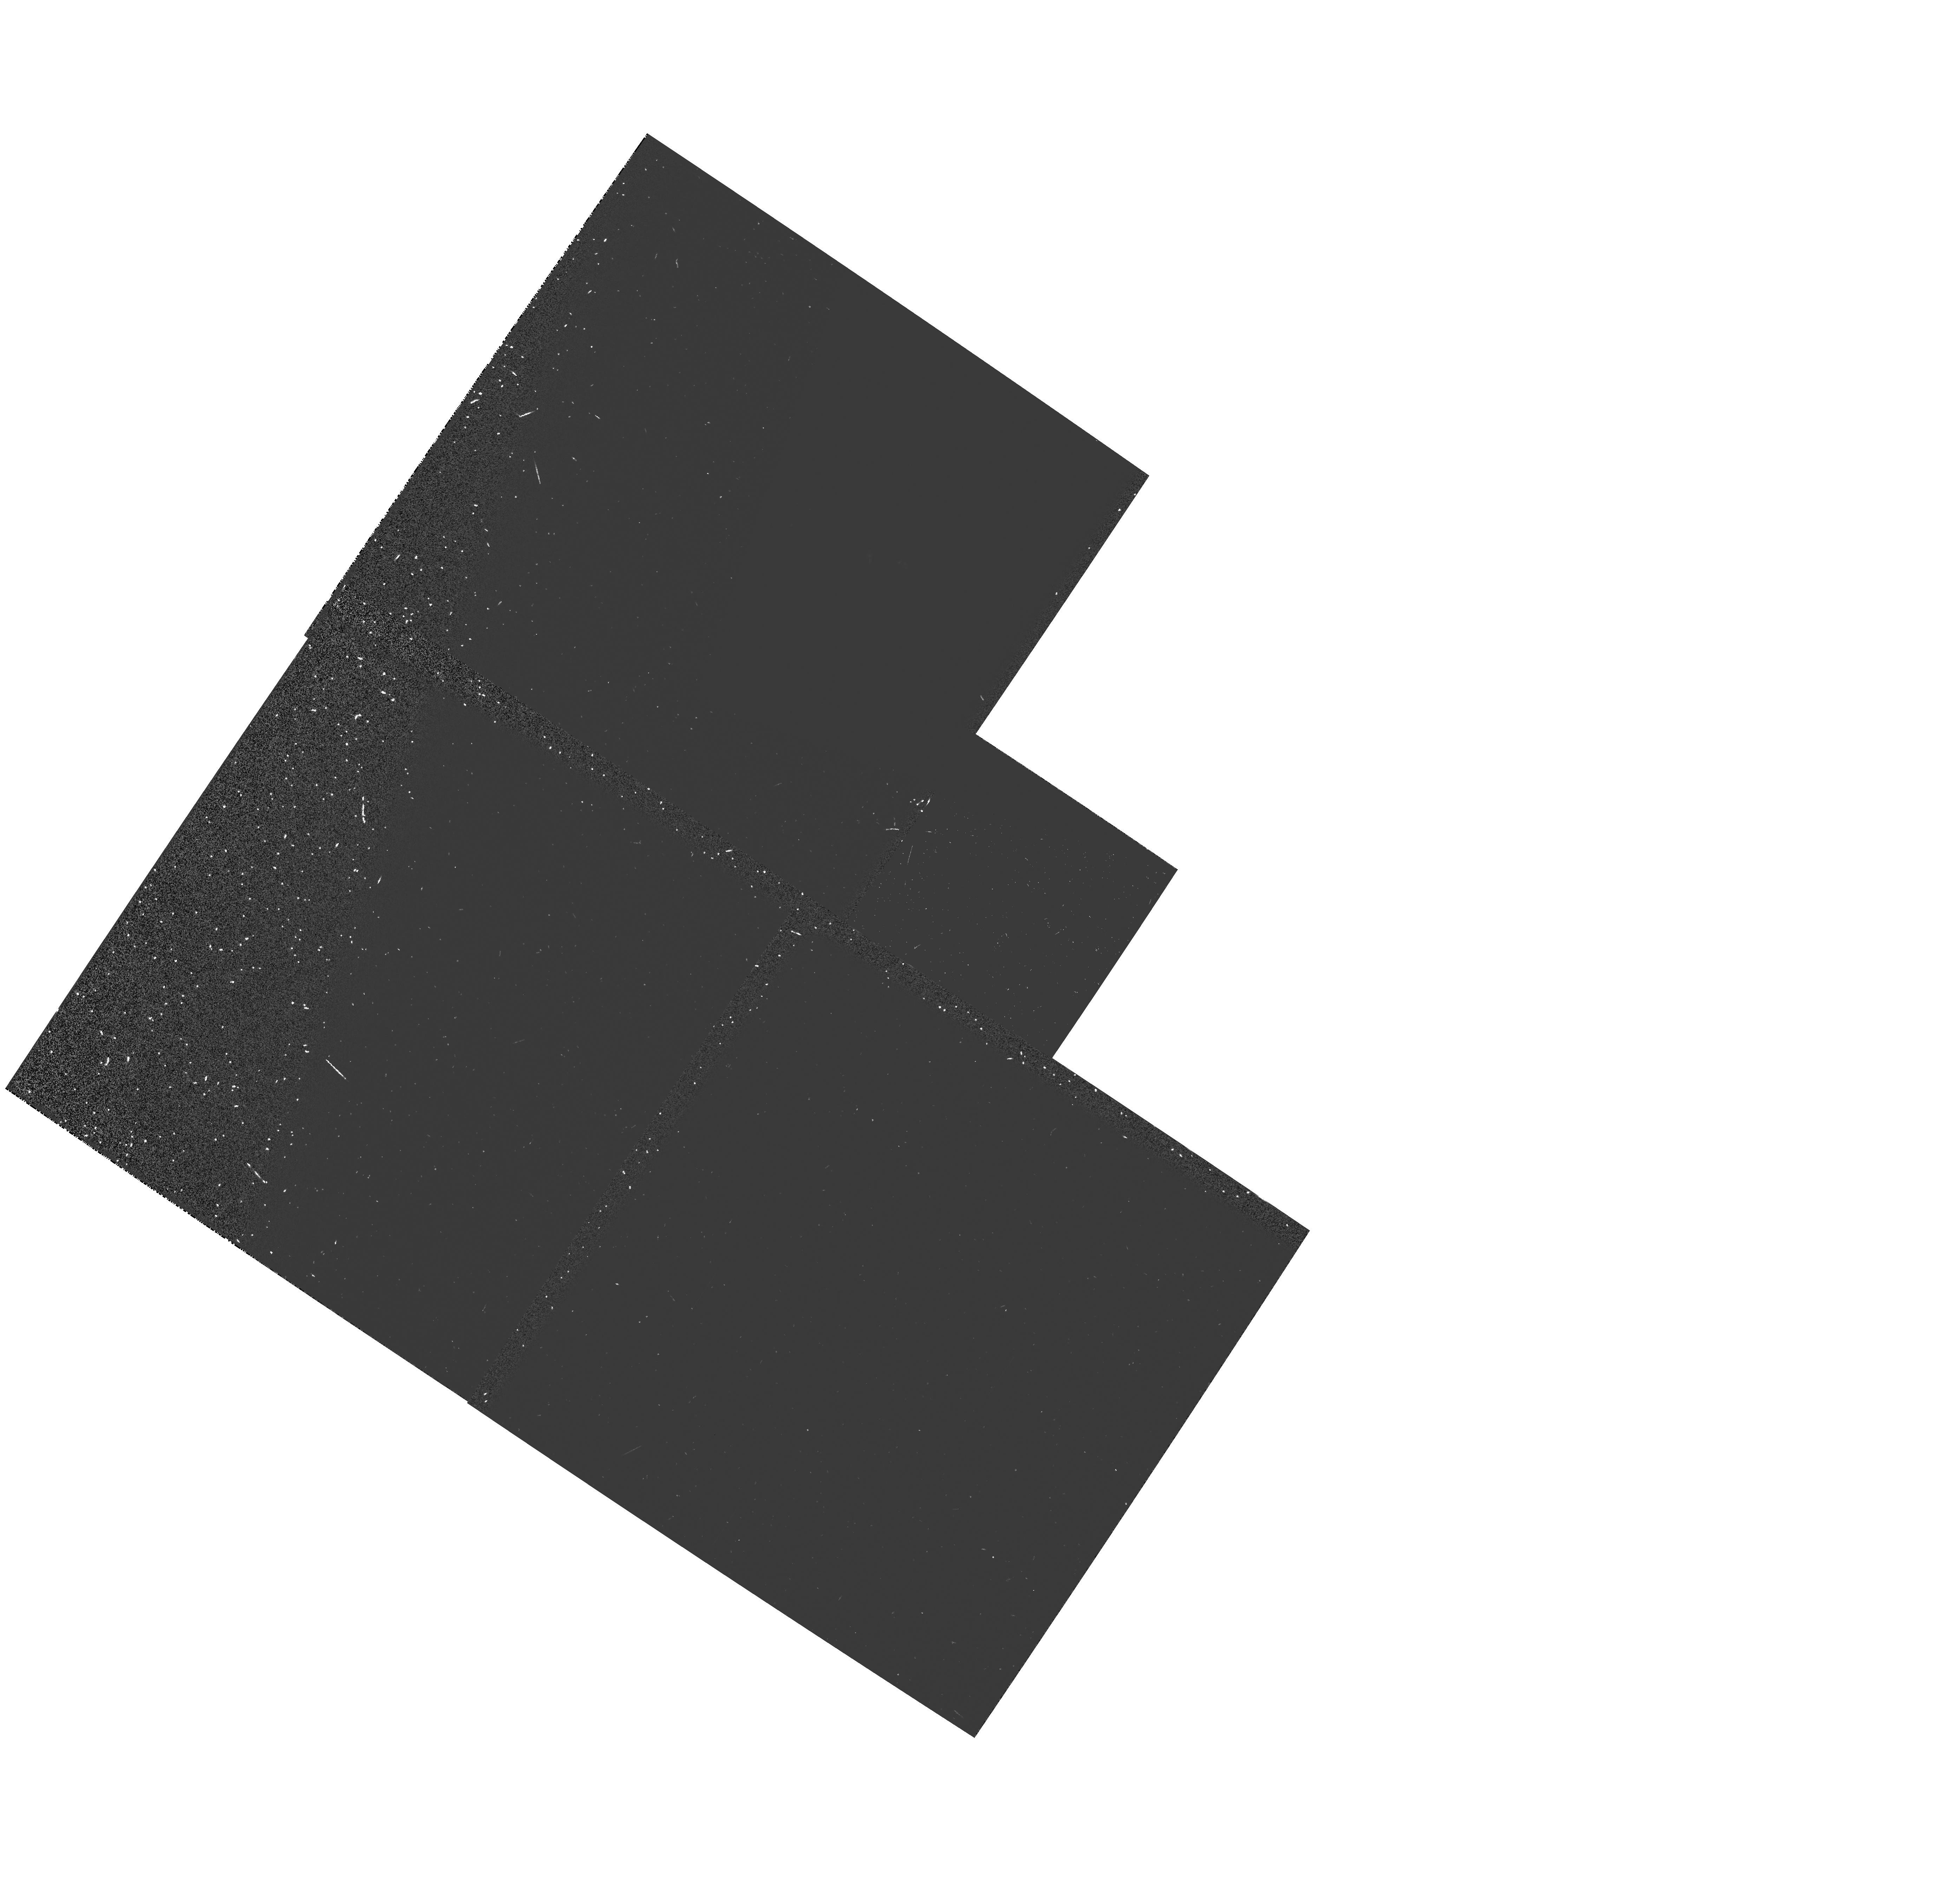
Target: MARK463E. Instrument: WFPC2/PC. Filter: F439W-POLQP15. Exposure: 15 min. Observation ID: hst_5463_03_wfpc2_pc_f439w-polqp15_u2l903

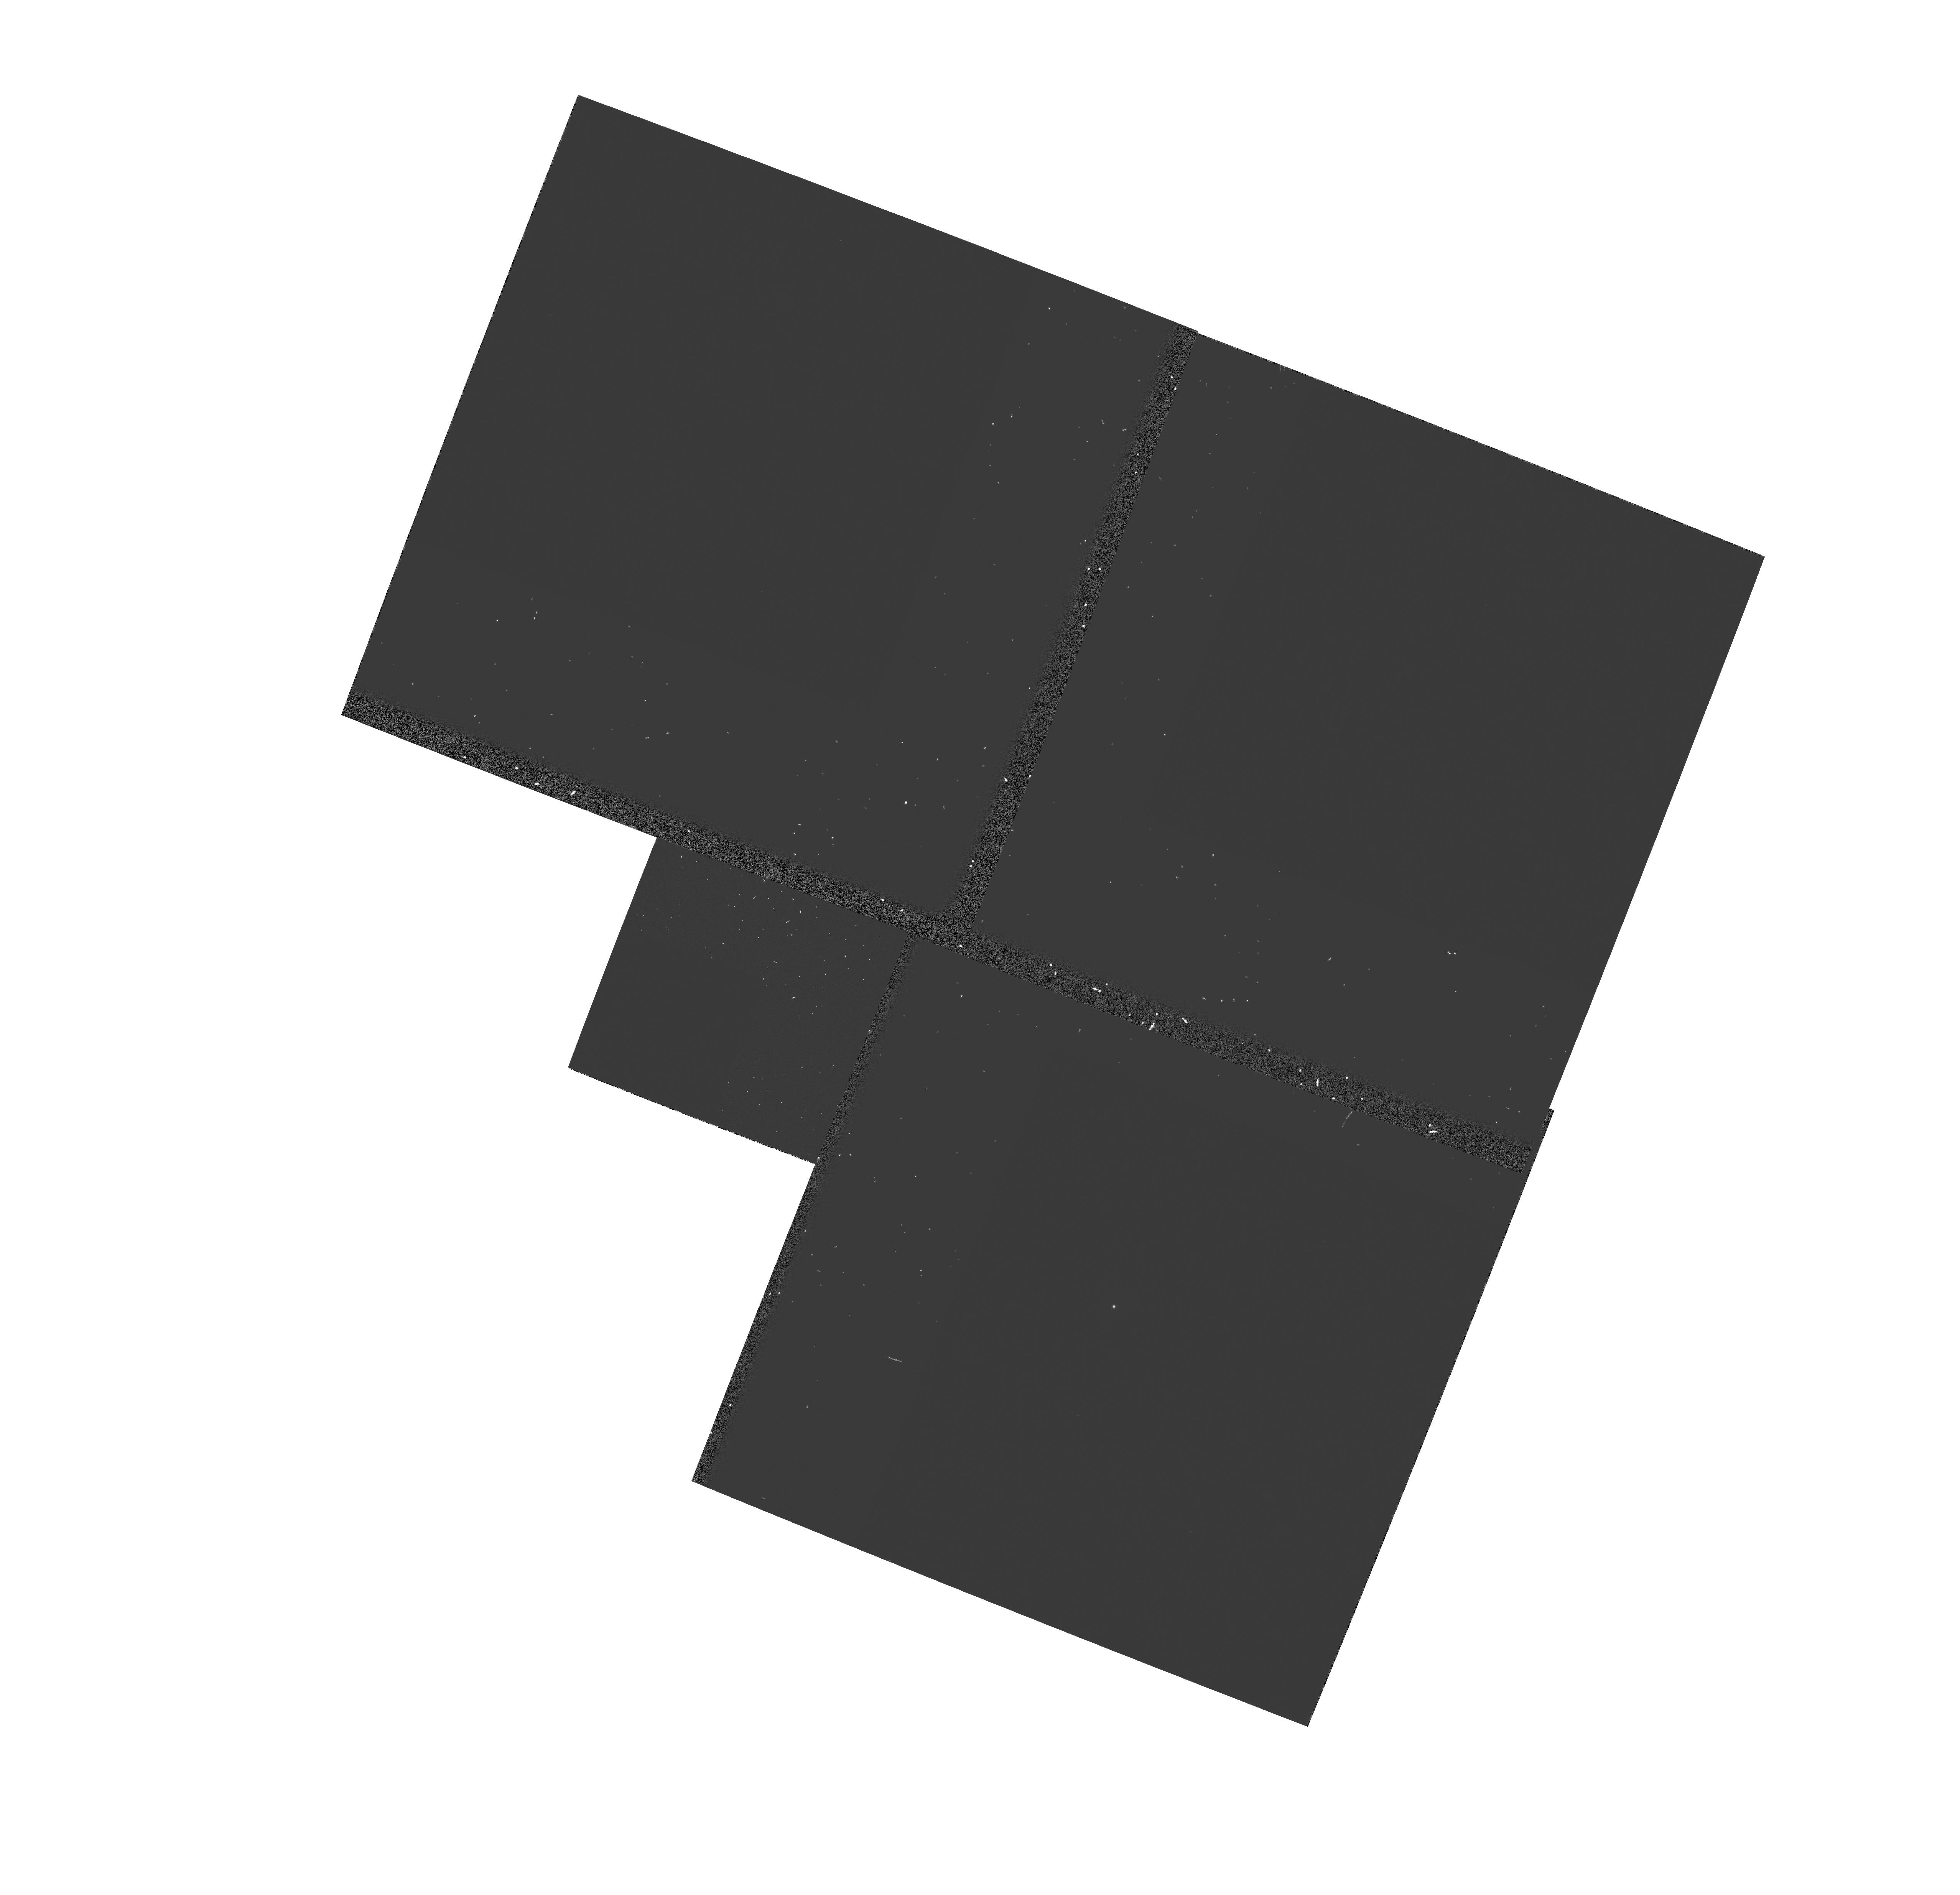
Target: IRAS1334+24. Instrument: WFPC2/PC. Filter: F439W-POLQ. Exposure: 16 min. Observation ID: hst_5463_02_wfpc2_pc_f439w-polq_u2l902

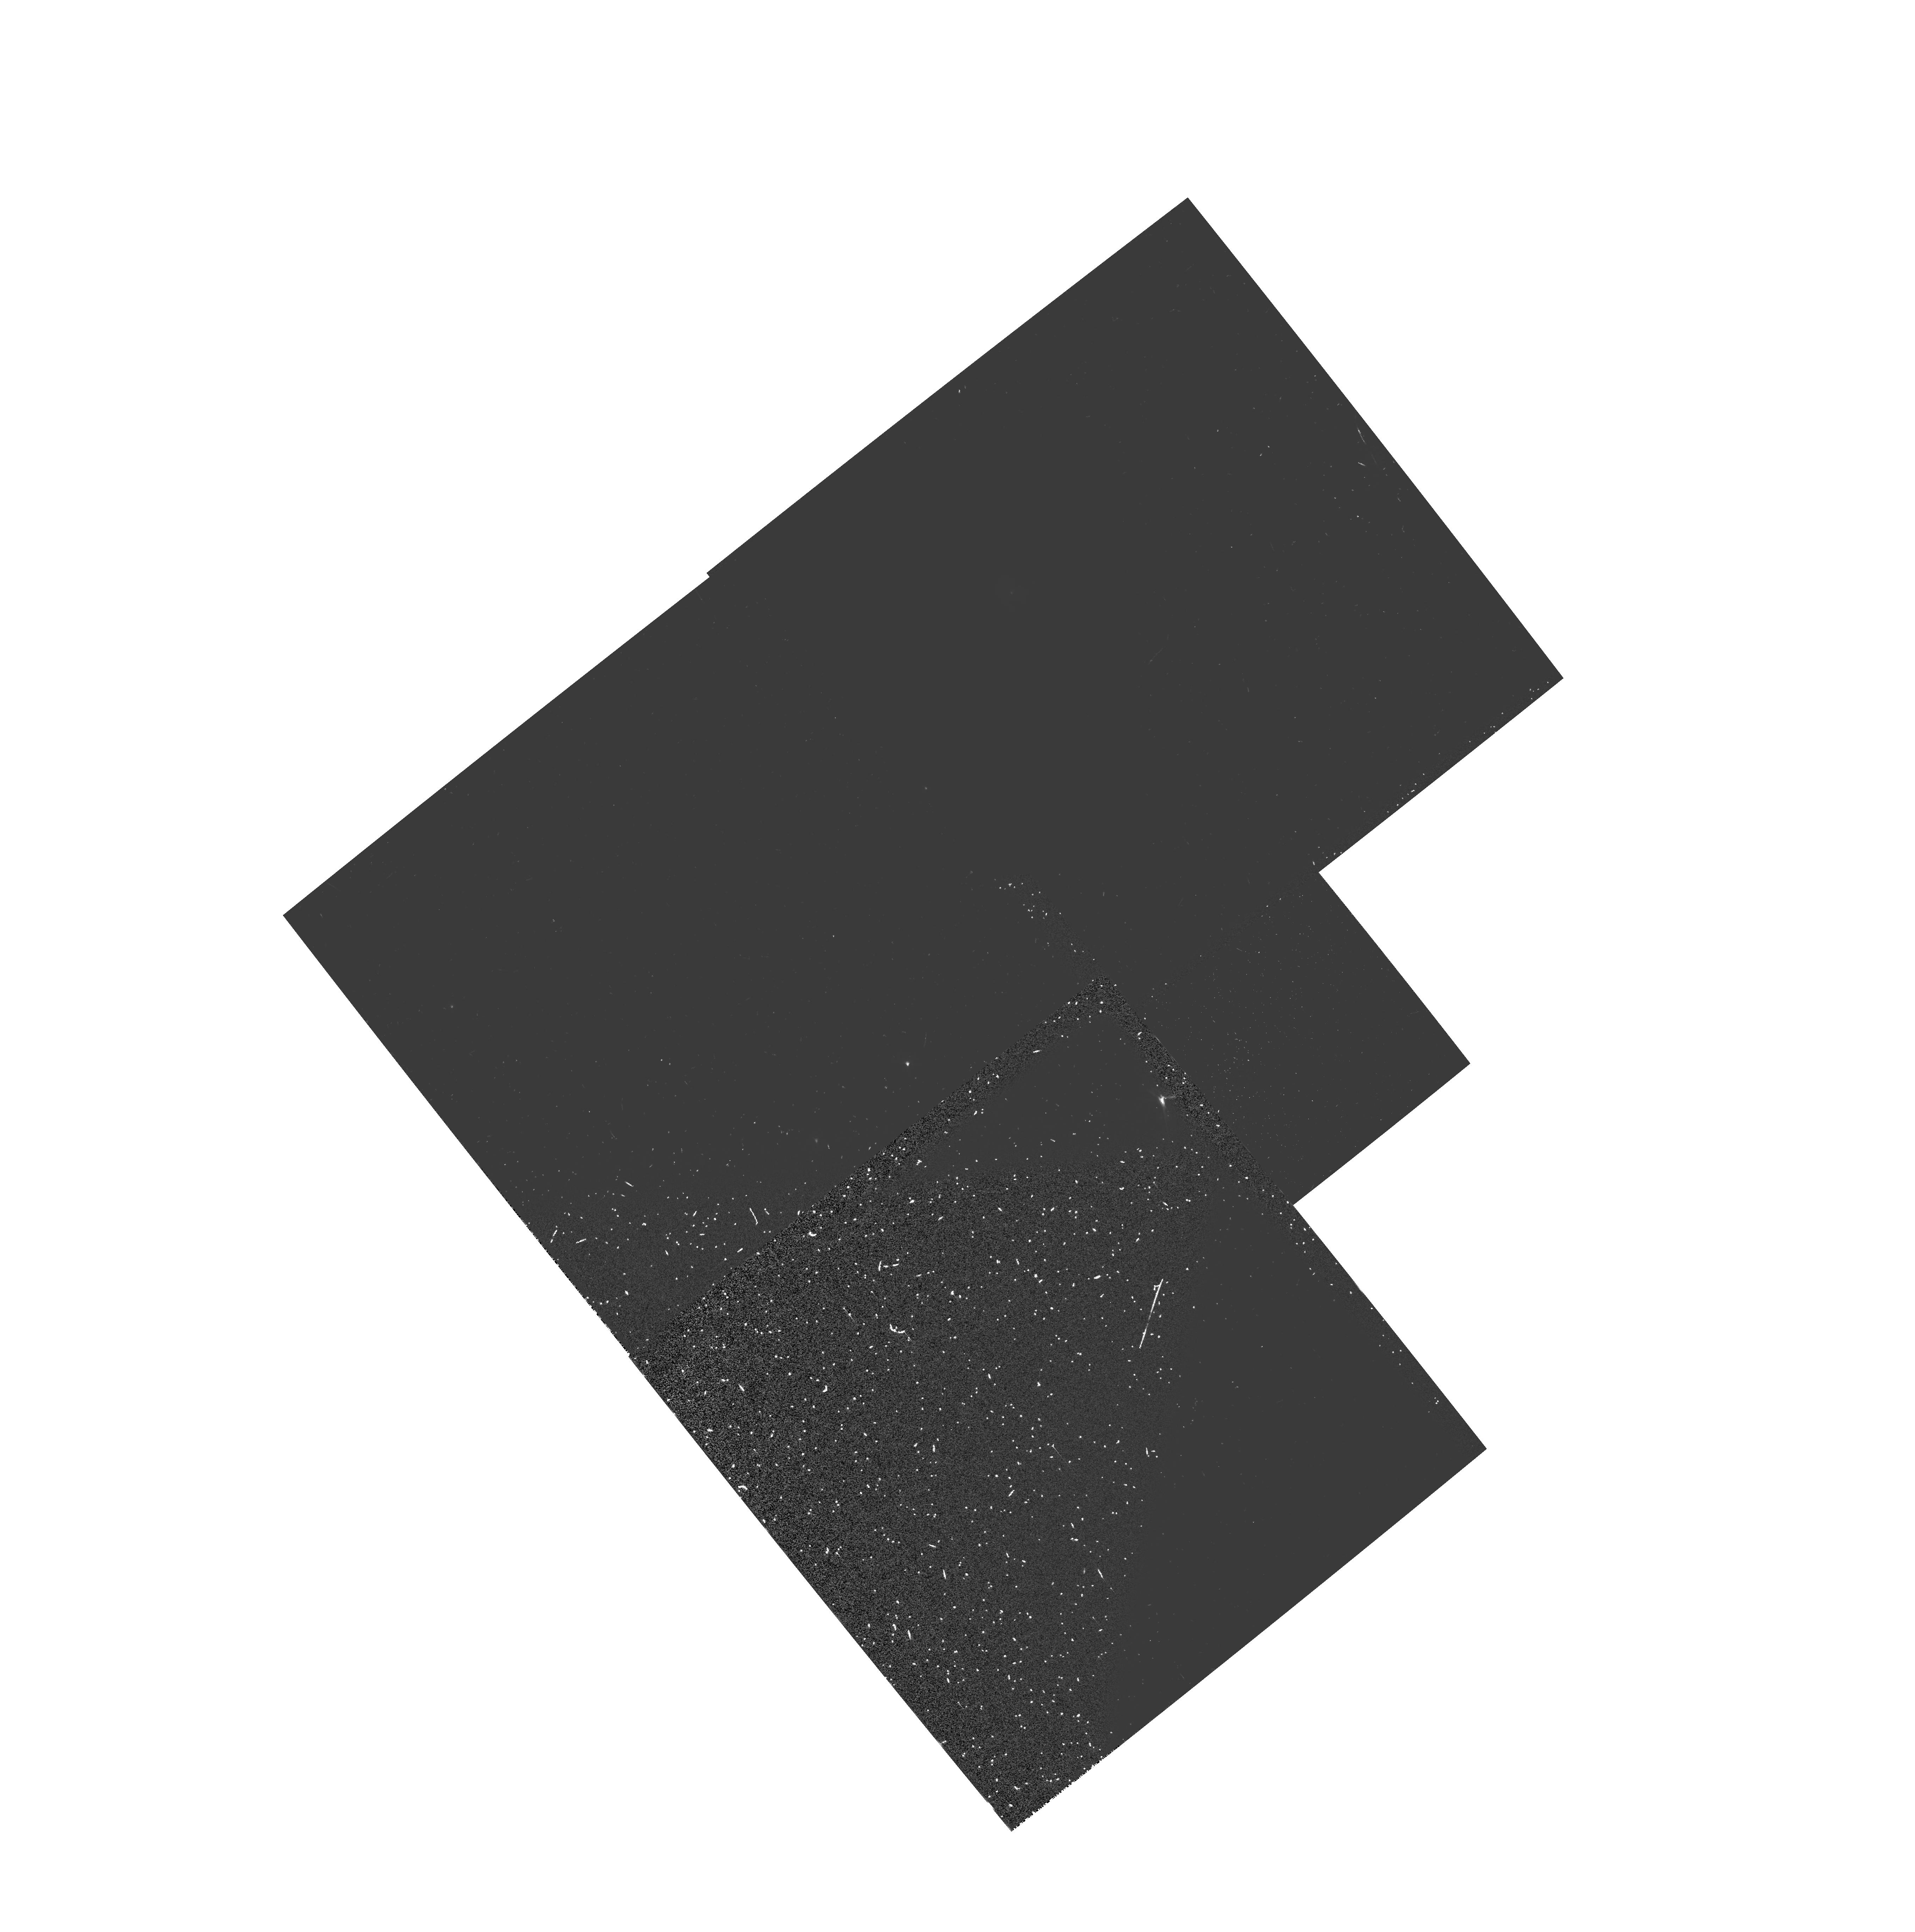
Target: IRAS2306+05. Instrument: WFPC2/PC. Filter: F555W-POLQN33. Exposure: 27 min. Observation ID: hst_5463_06_wfpc2_pc_f555w-polqn33_u2l906

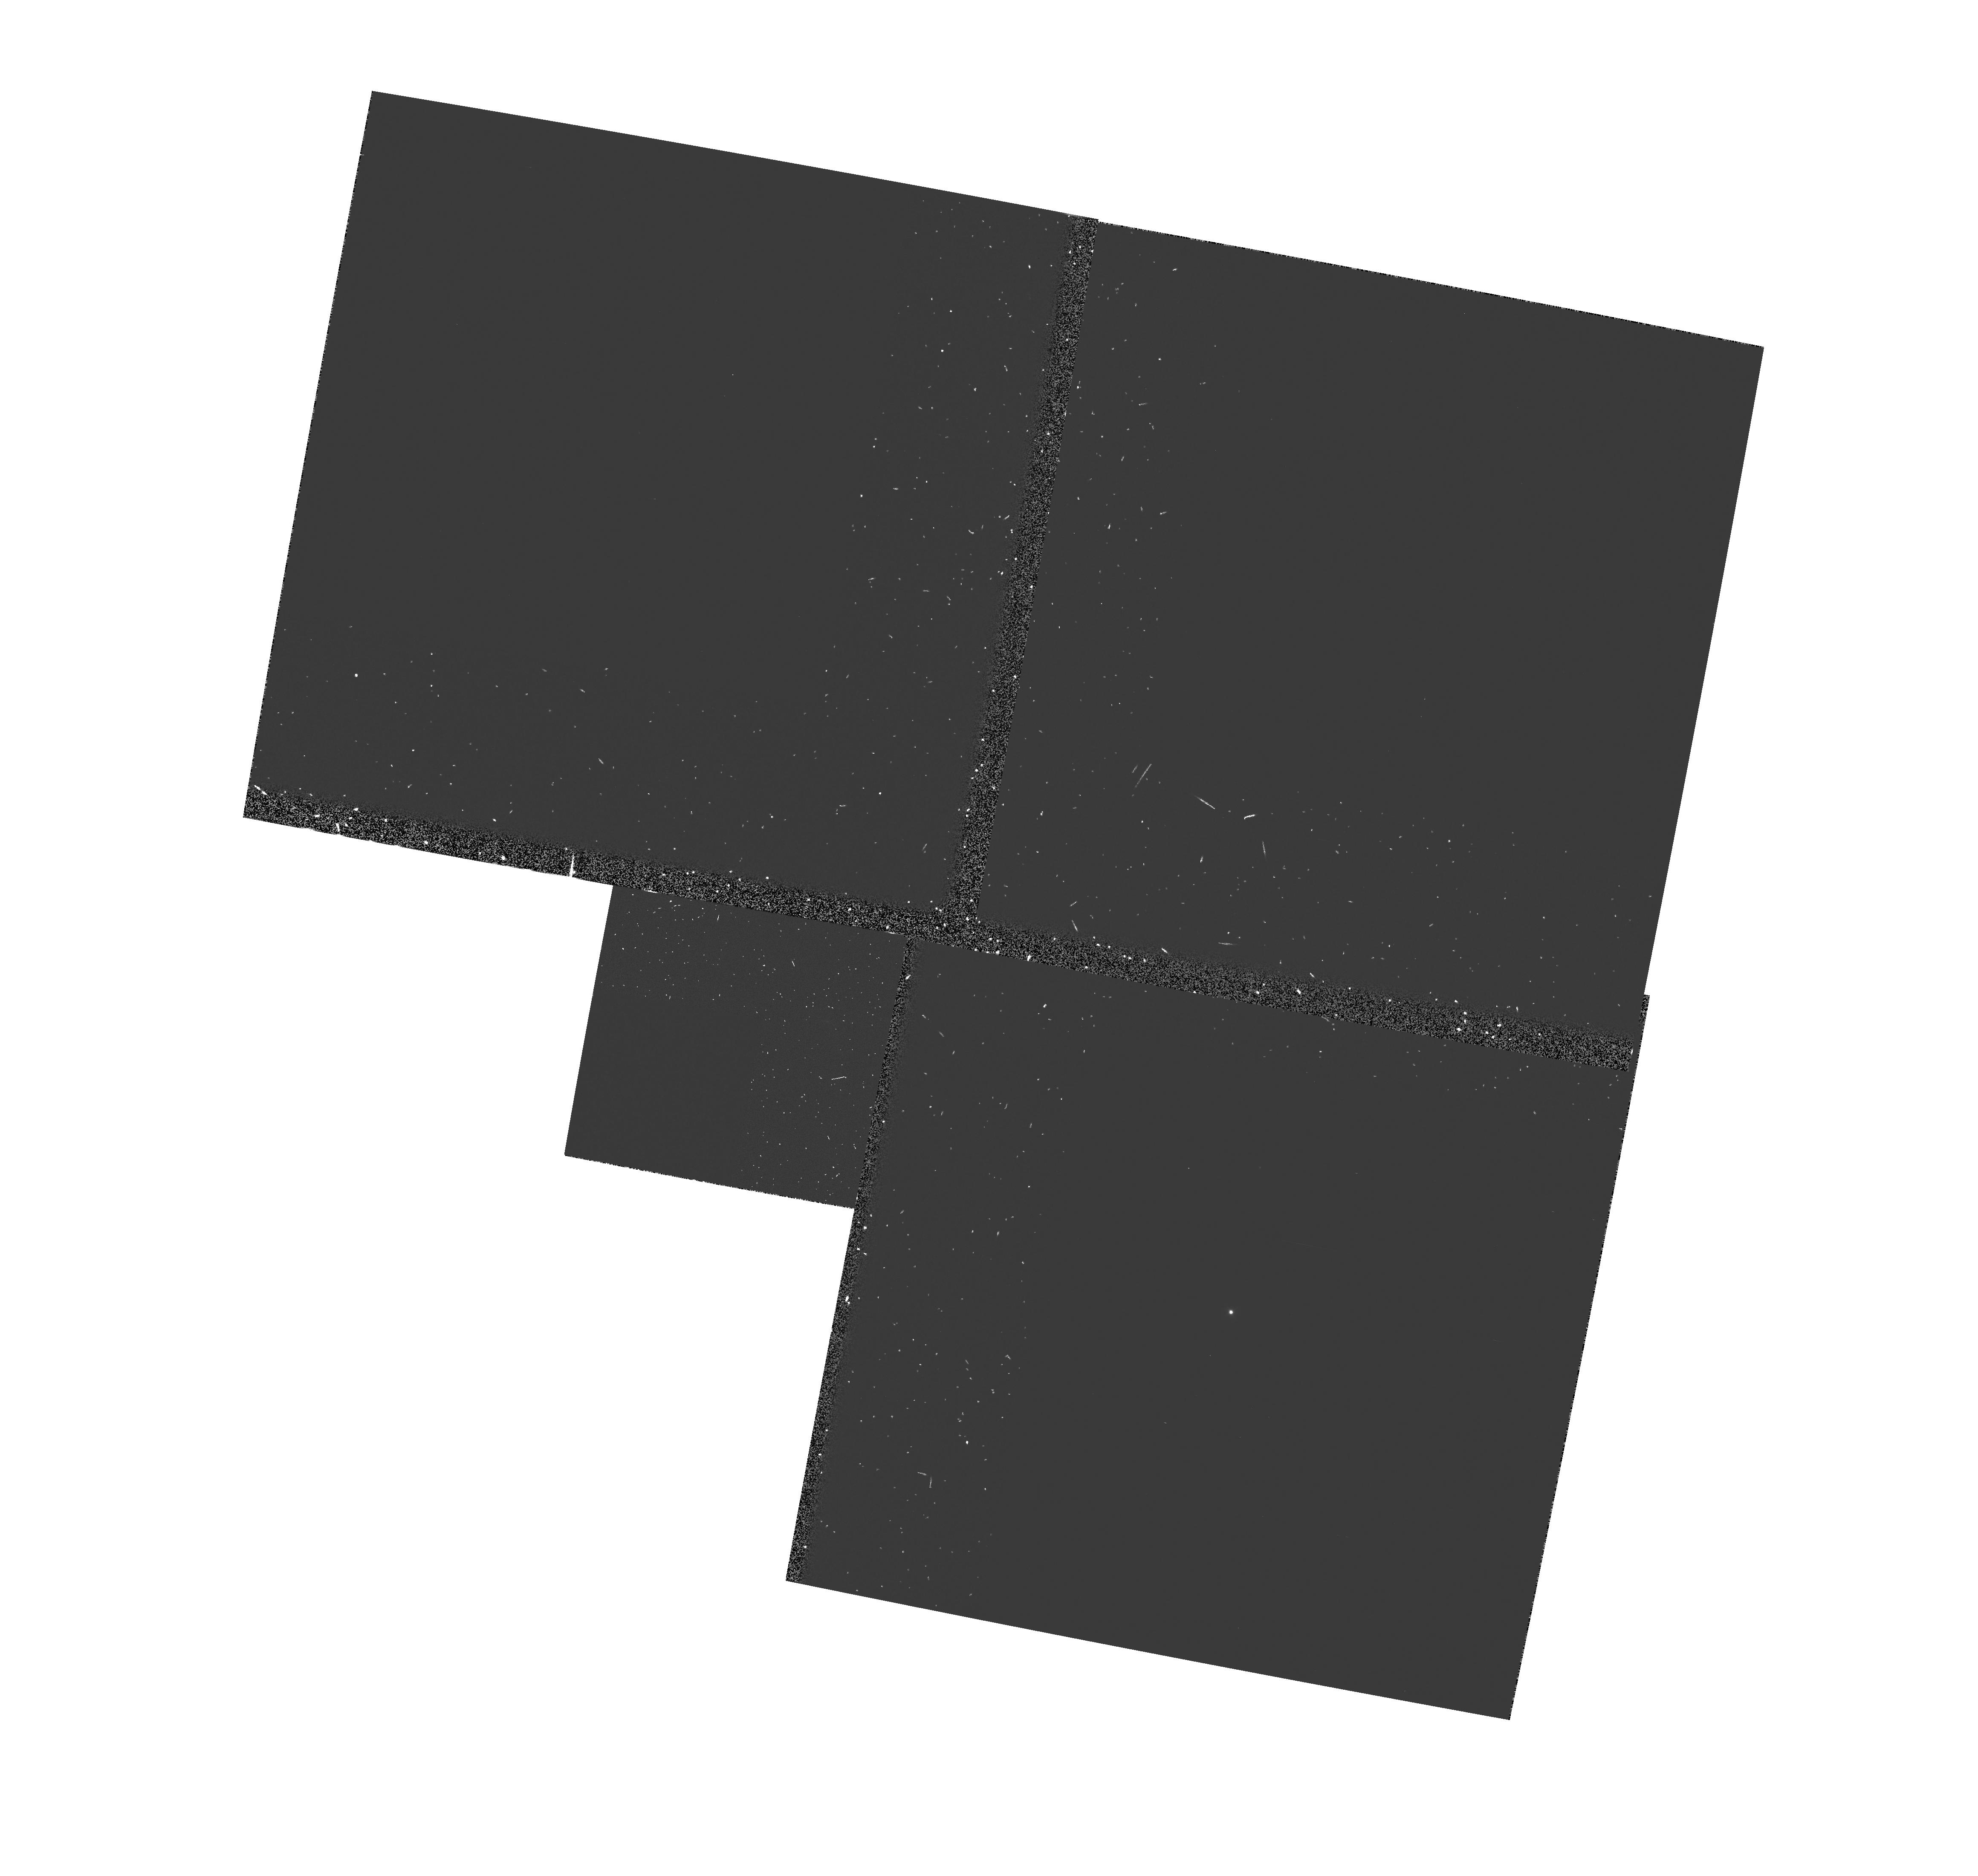
Target: IRAS1402+43. Instrument: WFPC2/PC. Filter: F439W-POLQ. Exposure: 30 min. Observation ID: hst_5463_04_wfpc2_pc_f439w-polq_u2l904

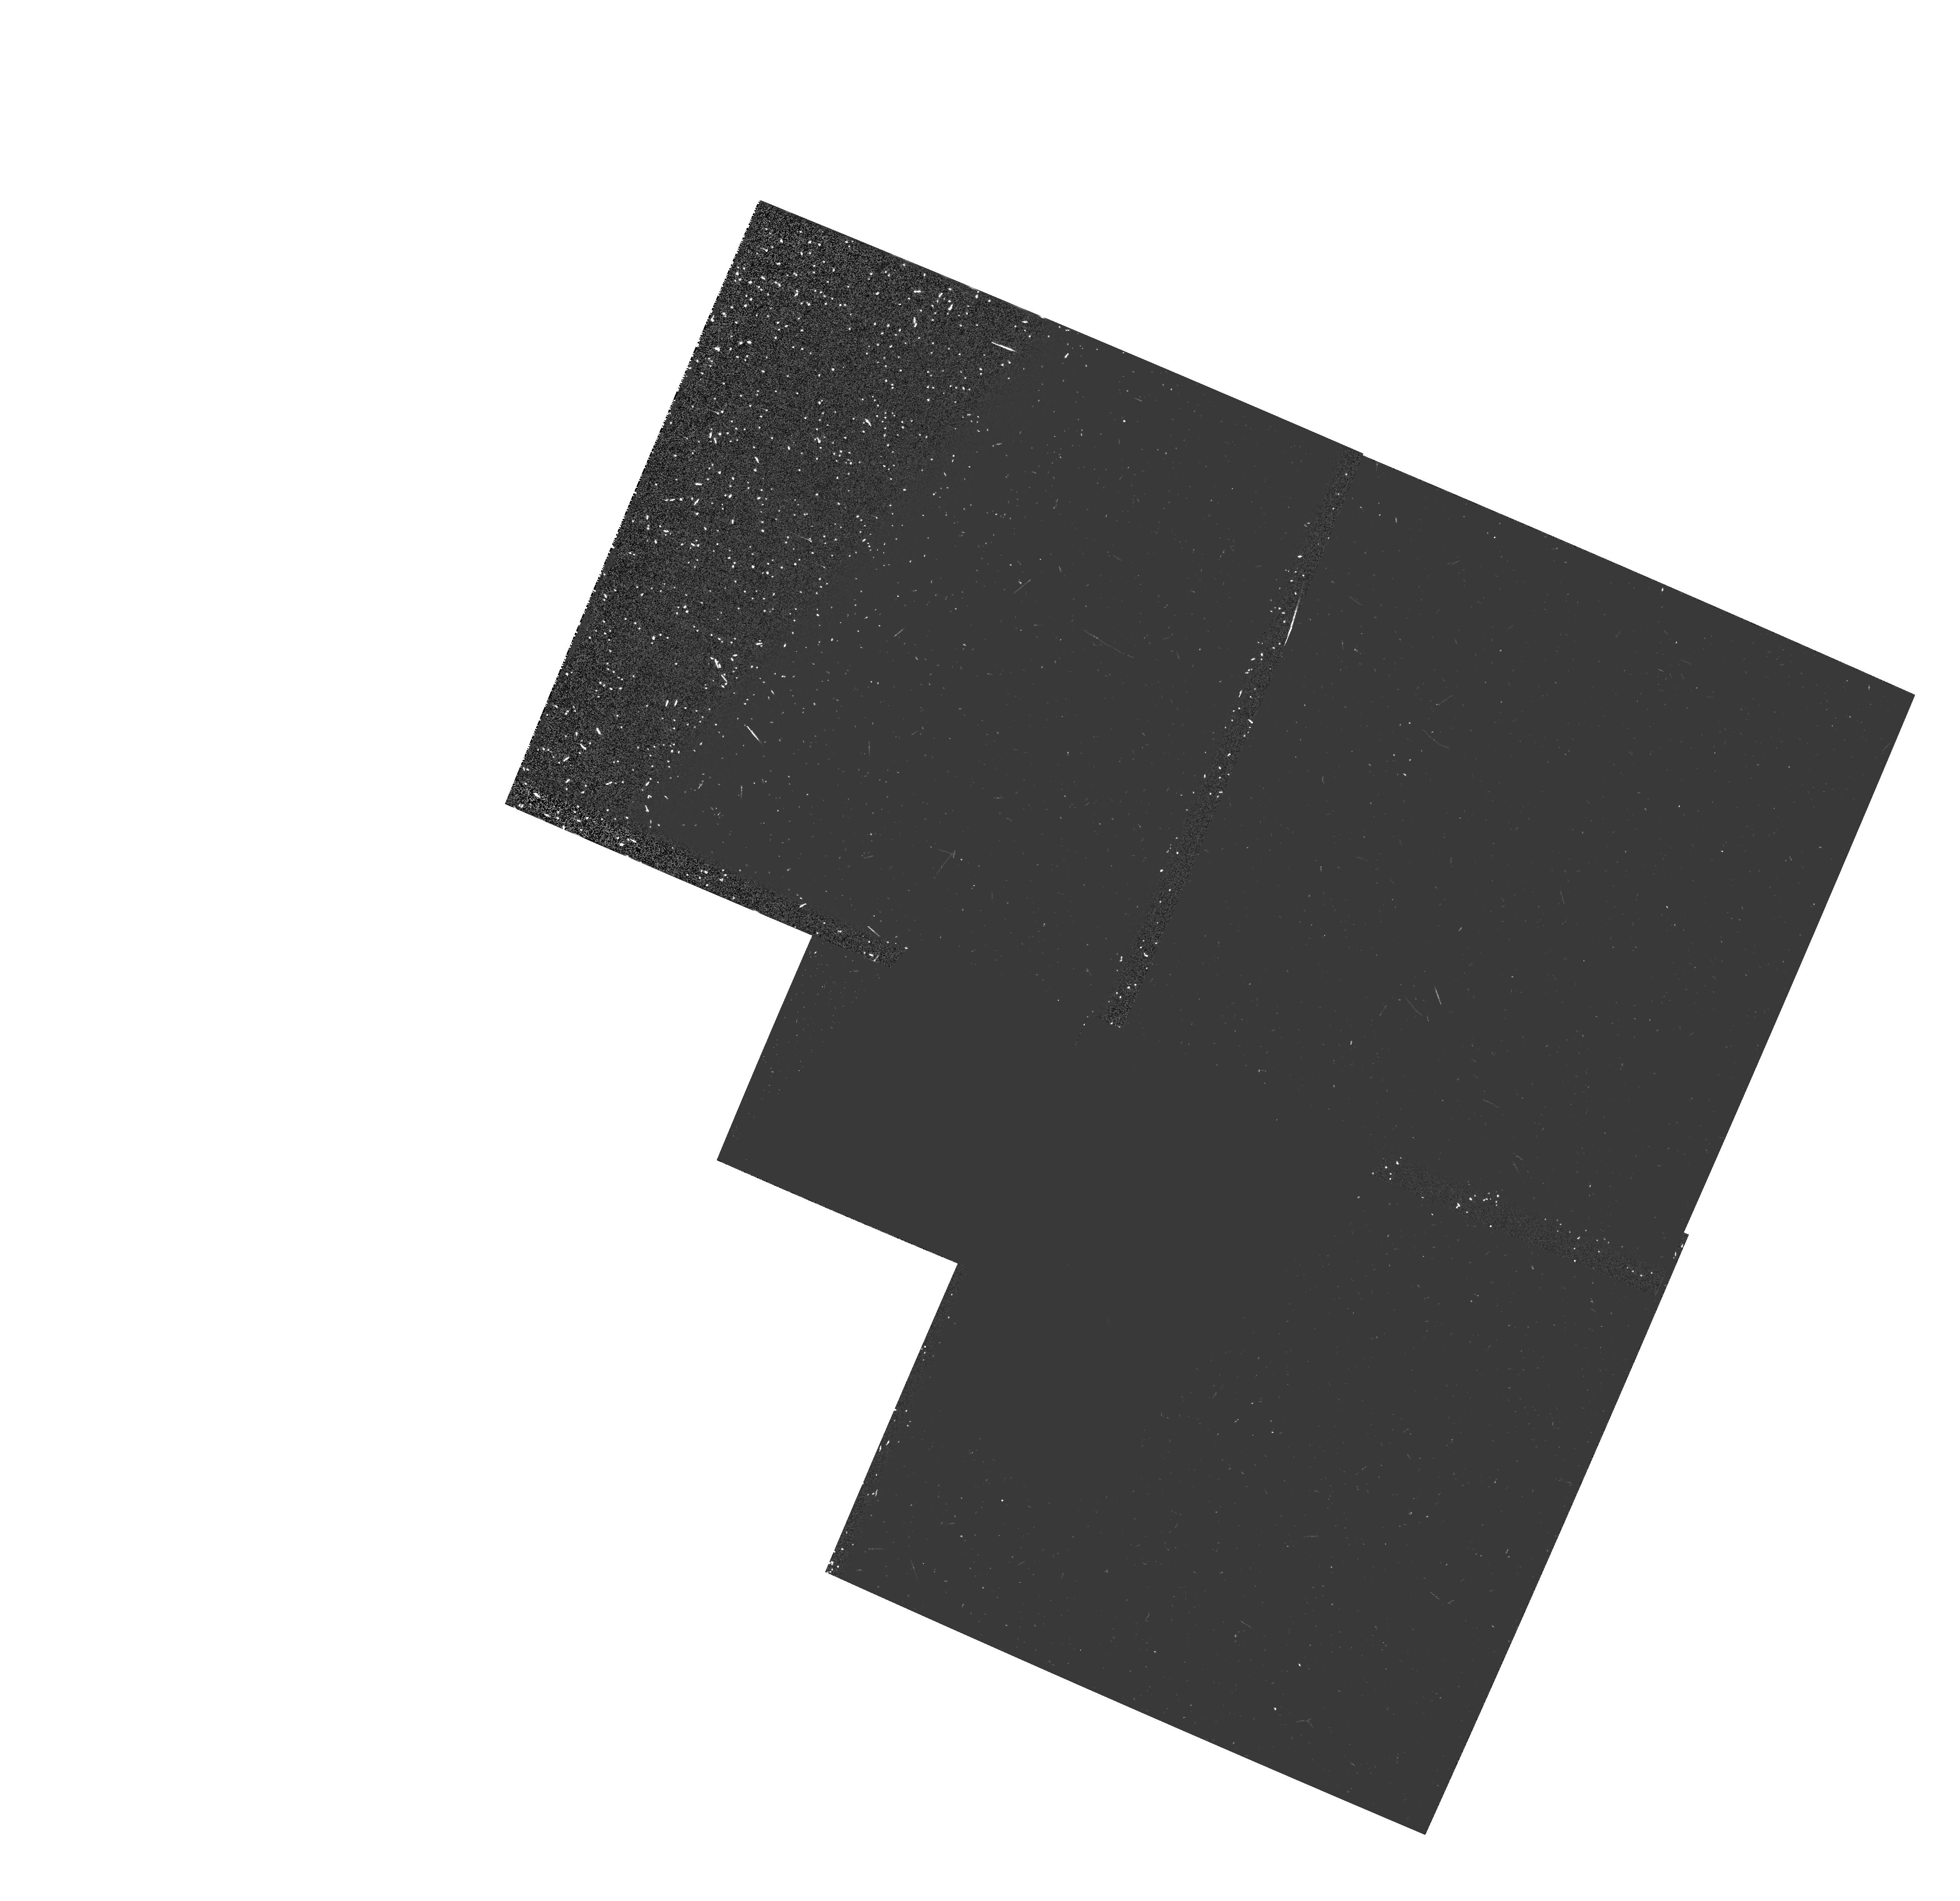
Target: IRAS0910+41. Instrument: WFPC2/PC. Filter: F439W-POLQN18. Exposure: 1 h. Observation ID: hst_5463_01_wfpc2_pc_f439w-polqn18_u2l901

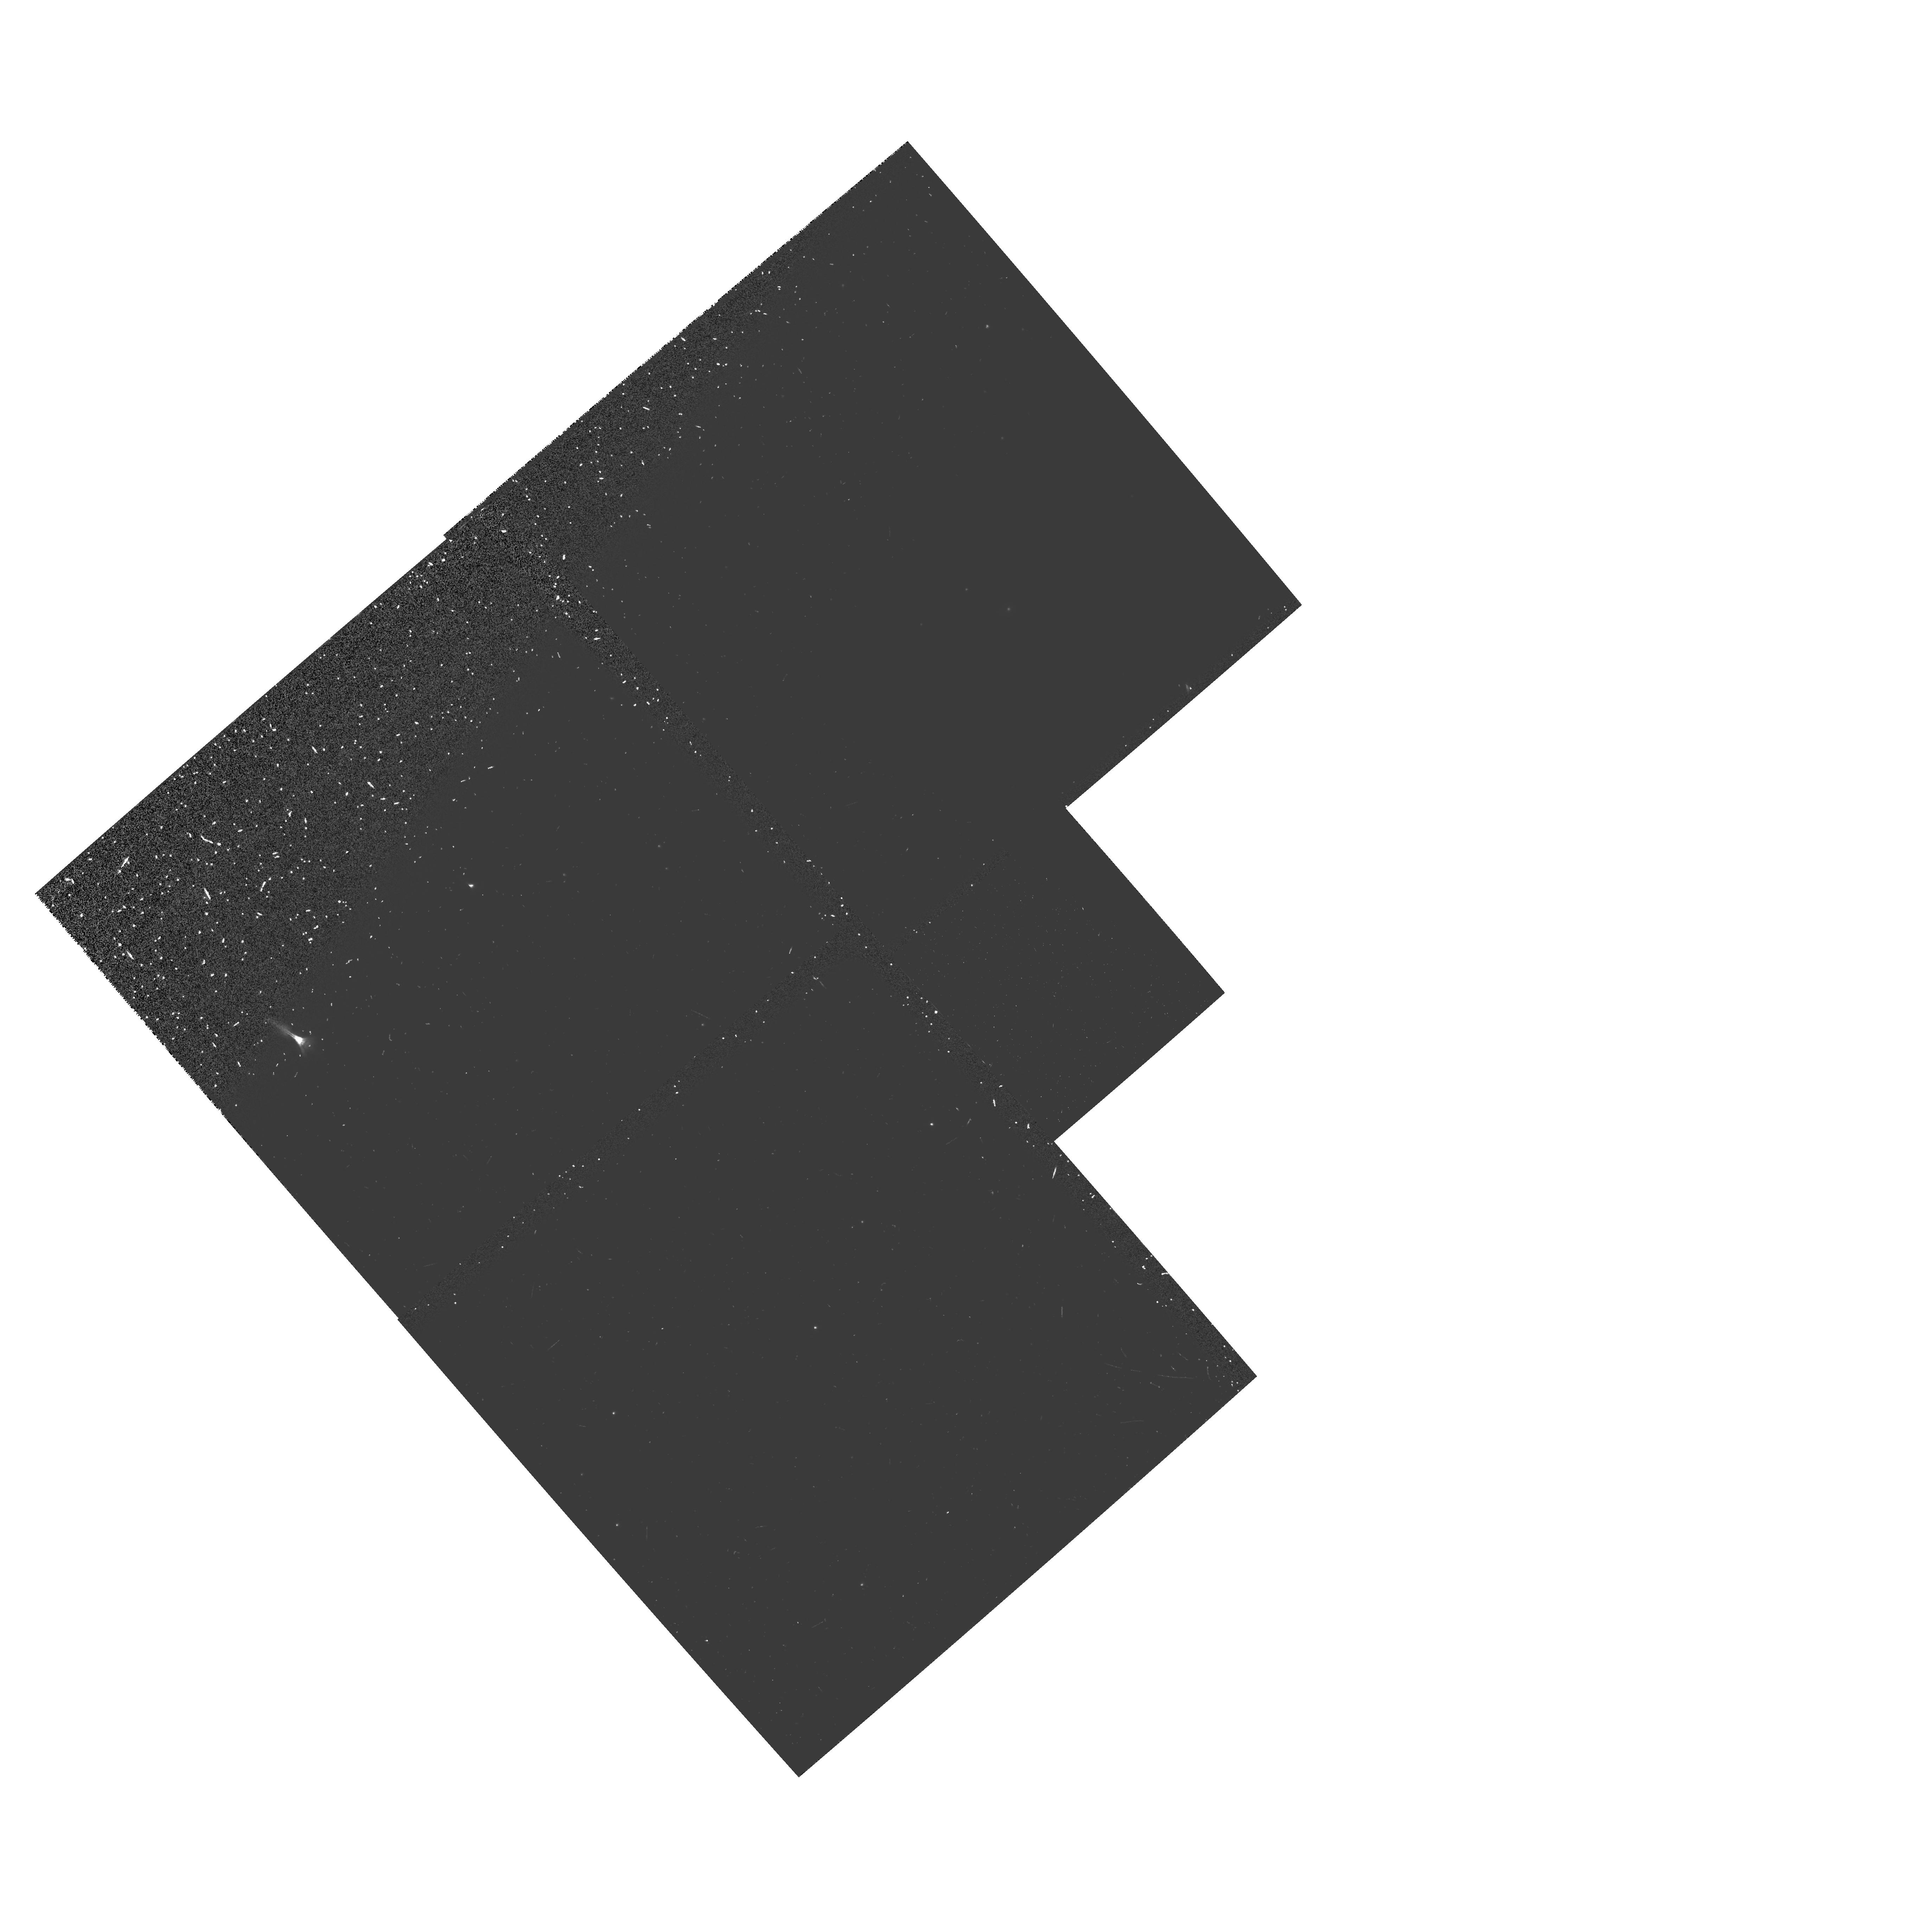
Target: IRAS2046+19. Instrument: WFPC2/PC. Filter: F555W-POLQP15. Exposure: 27 min. Observation ID: hst_5463_05_wfpc2_pc_f555w-polqp15_u2l905

BURIED QSOS IN IRAS-SELECTED ULTRALUMINOUS AGN FIXED (PI: Hines, Dean C.)

Our ground-based spectropolarimetry shows that nearly half of a small sample of the most luminous IRAS AGN (L > 10^11(suns)) are highly polarized (up to 20%) and the polarization is strongly wavelength-dependent. For several we observe a typical QSO spectrum in polarized light, suggesting the axisymmetric geometry proposed for the lower luminosity AGNs like NGC 1068. We propose to use the high resolution capabilities of the WF2 CCD in WFPC2 to look for extended polarized emission in these objects, that would mark the location of the scatterers. The morphology of this region will allow us to constrain the scattering geometry. The presence of extended polarized emission in the highly polarized ultraluminous AGN dominated by narrow lines in the optical, would strongly imply that the polarized broad lines observed in these objects result from scattering, and that these objects would appear as typical luminous QSOs if viewed from the direction seen by the scattering region. In this way, our observations will be used to test orientation-dependent, unified schemes for high luminosity AGN (the QSOs).